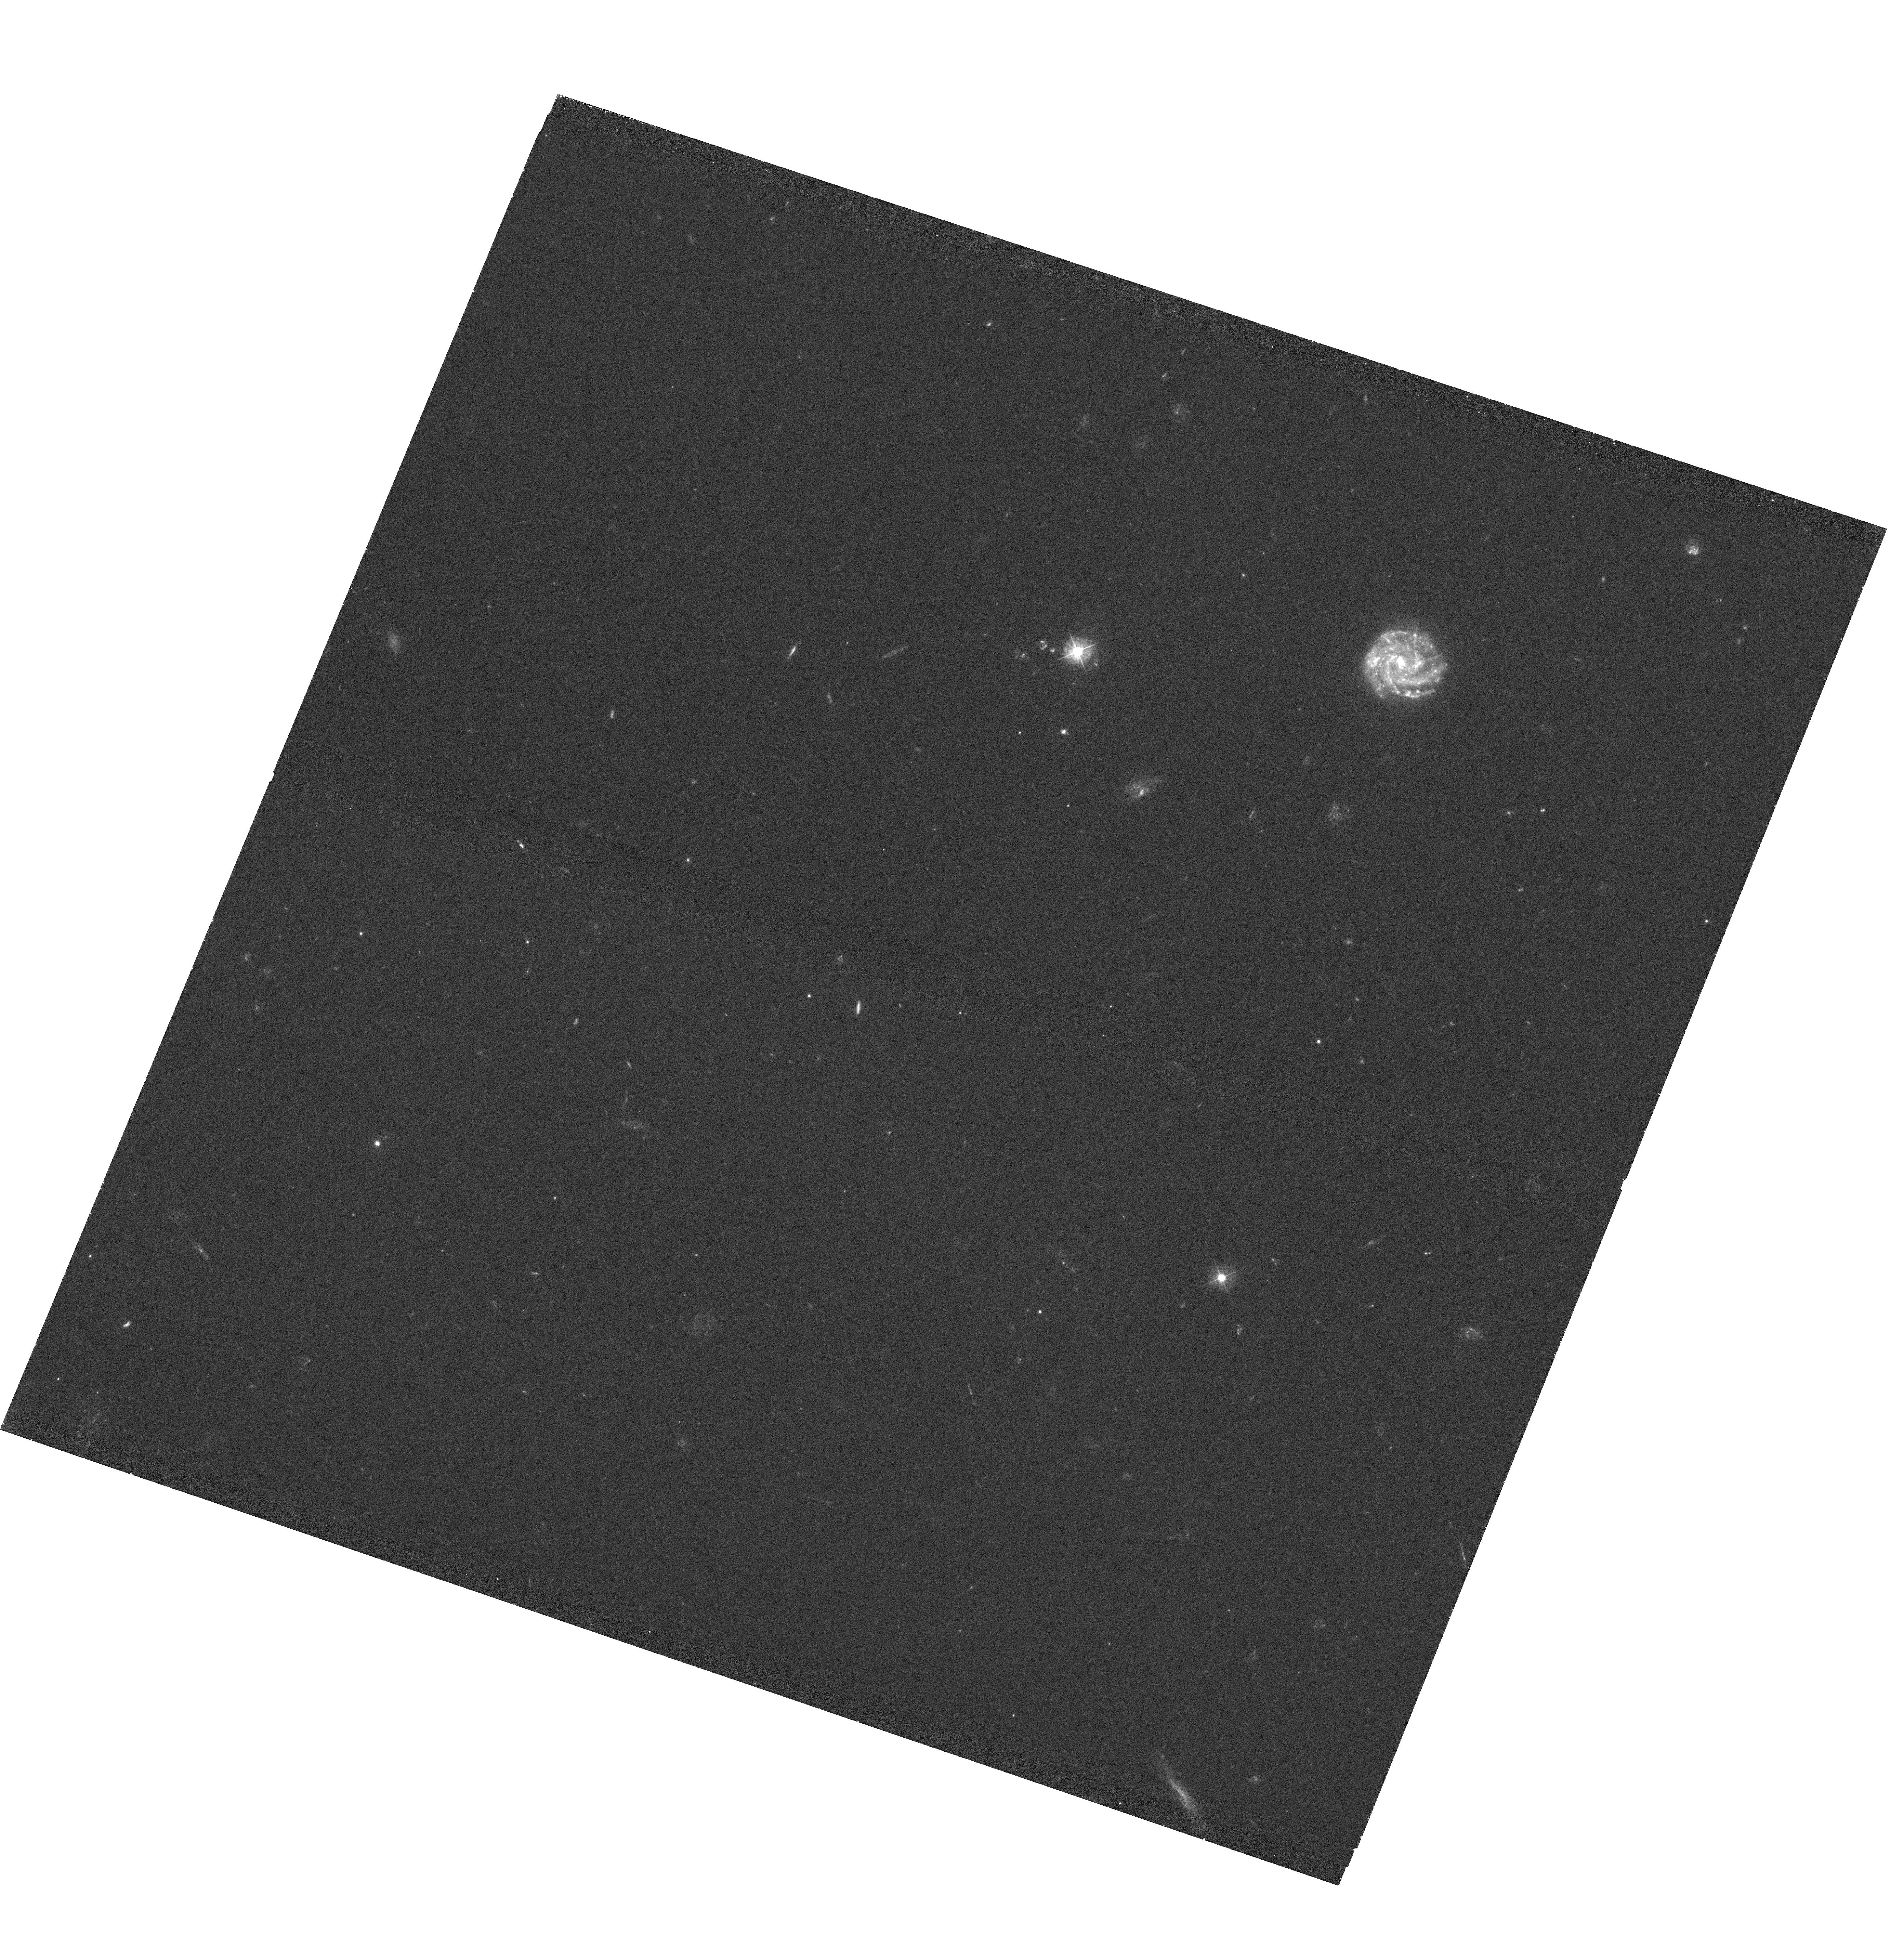
Target: SDSSJ100902.06+071343.8. Instrument: WFC3/UVIS. Filter: F390W. Exposure: 40 min. Observation ID: hst_11598_44_wfc3_uvis_f390w_ib5n44

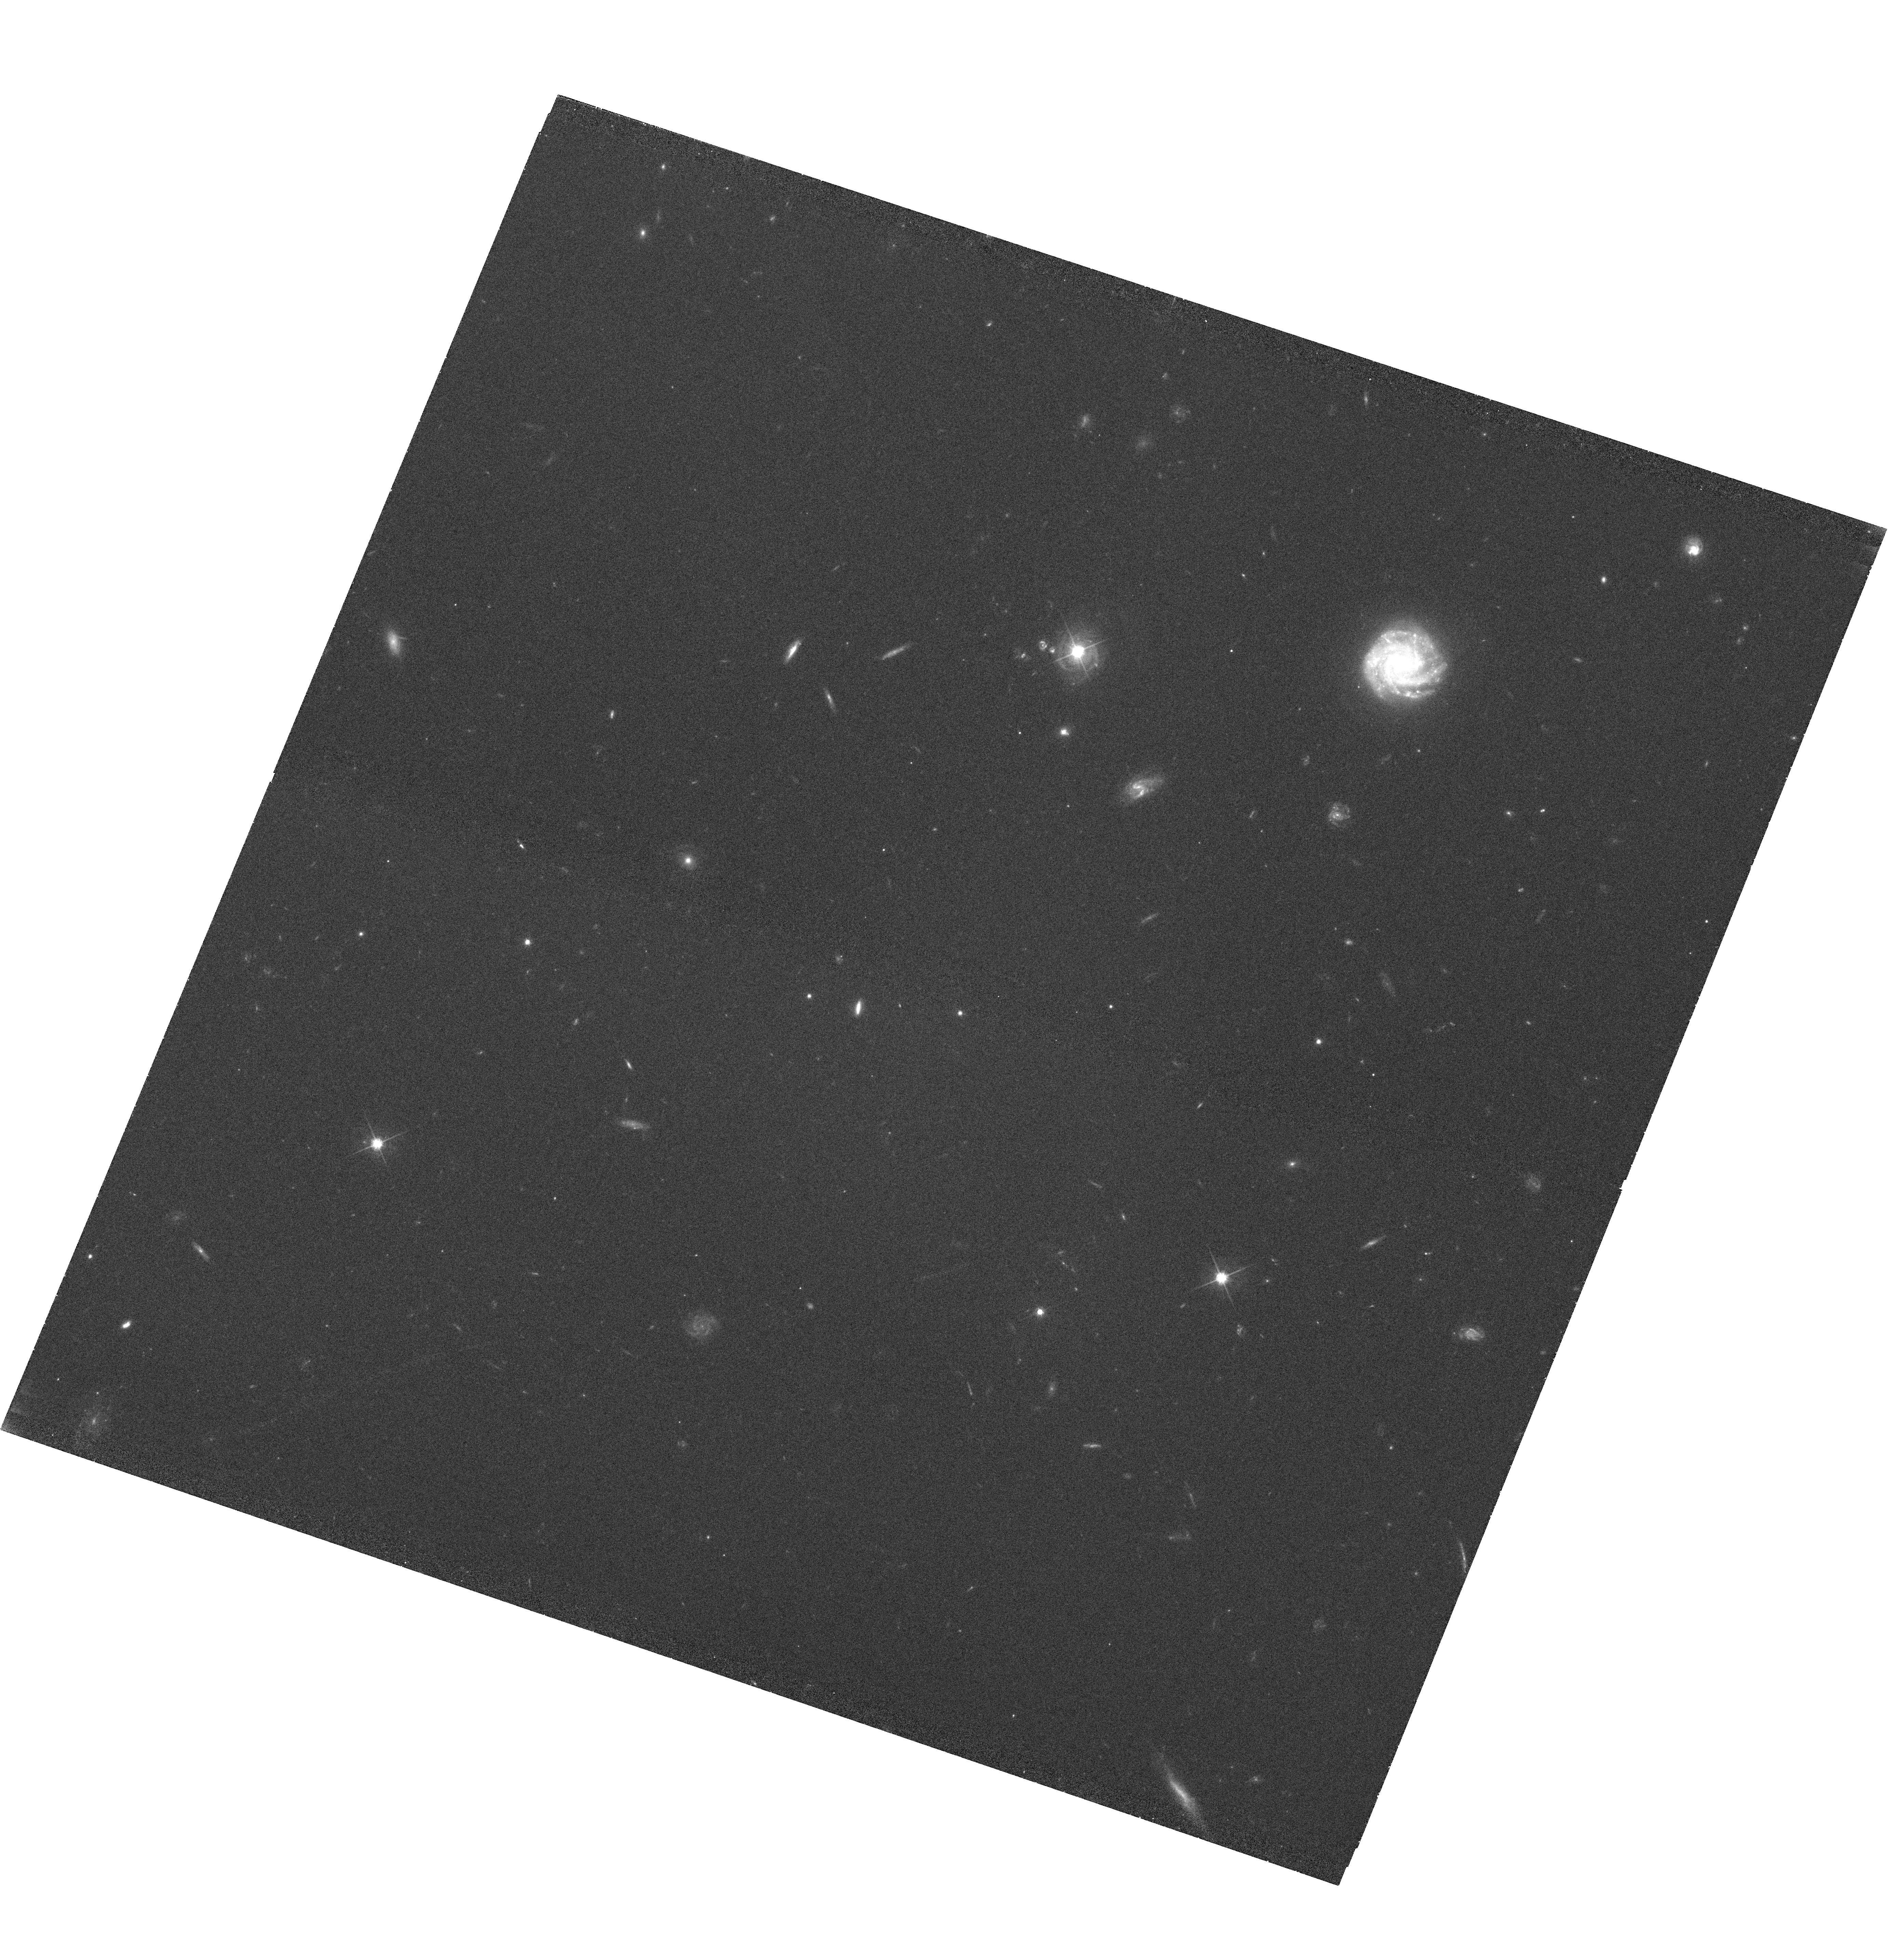
Target: SDSSJ100902.06+071343.8. Instrument: WFC3/UVIS. Filter: F625W. Exposure: 38 min. Observation ID: hst_11598_44_wfc3_uvis_f625w_ib5n44

How Galaxies Acquire their Gas: A Map of Multiphase Accretion and Feedback in Gaseous Galaxy Halos (PI: Tumlinson, Jason)

We propose to address two of the biggest open questions in galaxy formation - how galaxies acquire their gas and how they return it to the IGM - with a concentrated COS survey of diffuse multiphase gas in the halos of SDSS galaxies at z = 0.15 - 0.35. Our chief science goal is to establish a basic set of observational facts about the physical state, metallicity, and kinematics of halo gas, including the sky covering fraction of hot and cold material, the metallicity of infall and outflow, and correlations with galaxy stellar mass, type, and color - all as a function of impact parameter from 10 - 150 kpc. Theory suggests that the bimodality of galaxy colors, the shape of the luminosity function, and the mass-metallicity relation are all influenced at a fundamental level by accretion and feedback, yet these gas processes are poorly understood and cannot be predicted robustly from first principles. We lack even a basic observational assessment of the multiphase gaseous content of galaxy halos on 100 kpc scales, and we do not know how these processes vary with galaxy properties. This ignorance is presently one of the key impediments to understanding galaxy formation in general. We propose to use the high-resolution gratings G130M and G160M on the Cosmic Origins Spectrograph to obtain sensitive column density measurements of a comprehensive suite of multiphase ions in the spectra of 43 z < 1 QSOs lying behind 43 galaxies selected from the Sloan Digital Sky Survey. In aggregate, these sightlines will constitute a statistically sound map of the physical state and metallicity of gaseous halos, and subsets of the data with cuts on galaxy mass, color, and SFR will seek out predicted variations of gas properties with galaxy properties. Our interpretation of these data will be aided by state-of-the-art hydrodynamic simulations of accretion and feedback, in turn providing information to refine and test such models. We will also use Keck, MMT, and Magellan (as needed) to obtain optical spectra of the QSOs to measure cold gas with Mg II, and optical spectra of the galaxies to measure SFRs and to look for outflows. In addition to our other science goals, these observations will help place the Milky Way's population of multiphase, accreting High Velocity Clouds (HVCs) into a global context by identifying analogous structures around other galaxies. Our program is designed to make optimal use of the unique capabilities of COS to address our science goals and also generate a rich dataset of other absorption-line systems along a significant total pathlength through the IGM (Delta z ~ 20).